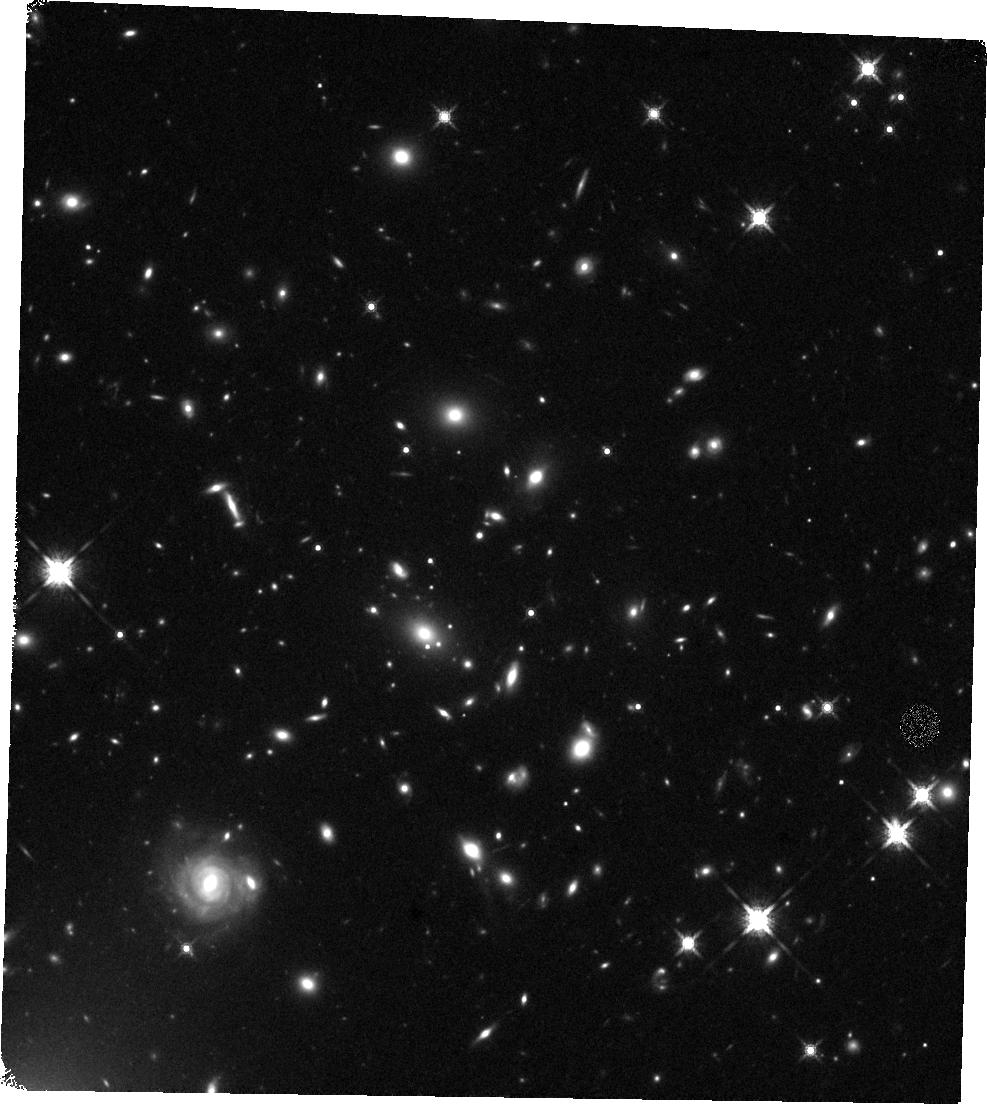
Target: DECALSJ0542-2125-3. Instrument: WFC3/IR. Filter: F160W. Exposure: 21 min. Observation ID: hst_17243_05_wfc3_ir_f160w_if2705

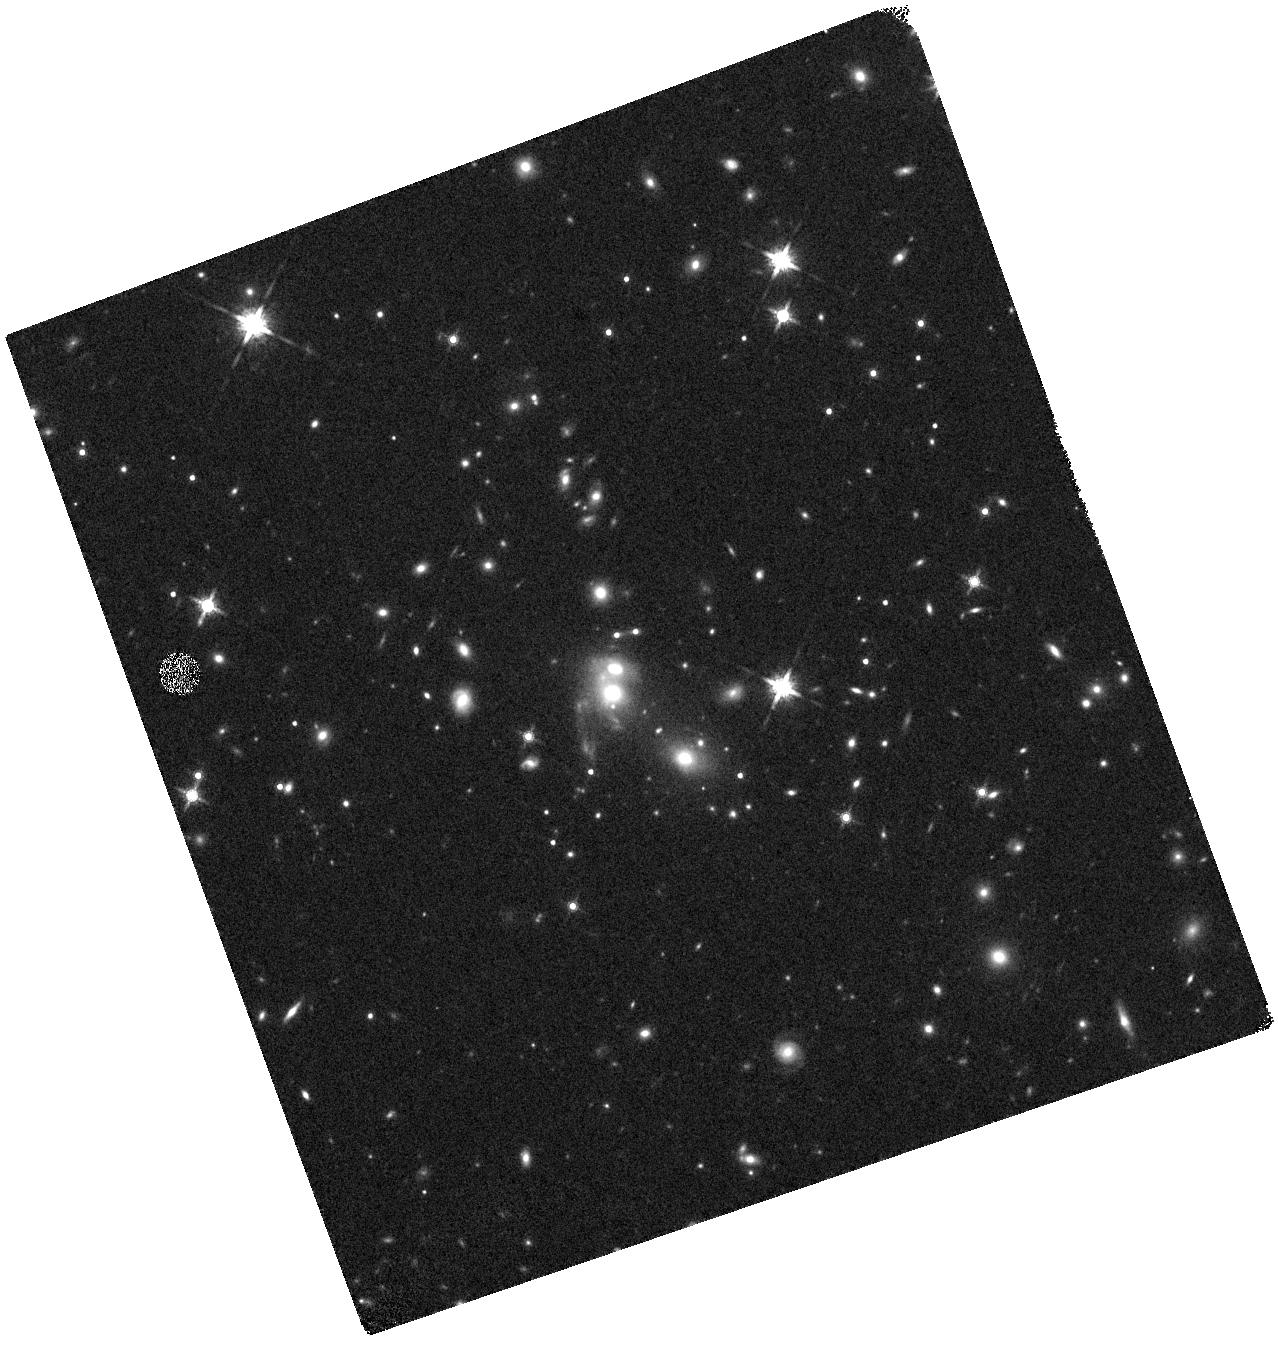
Target: DECALSJ0542-2125-2. Instrument: WFC3/IR. Filter: F160W. Exposure: 10 min. Observation ID: hst_17243_06_wfc3_ir_f160w_if2706

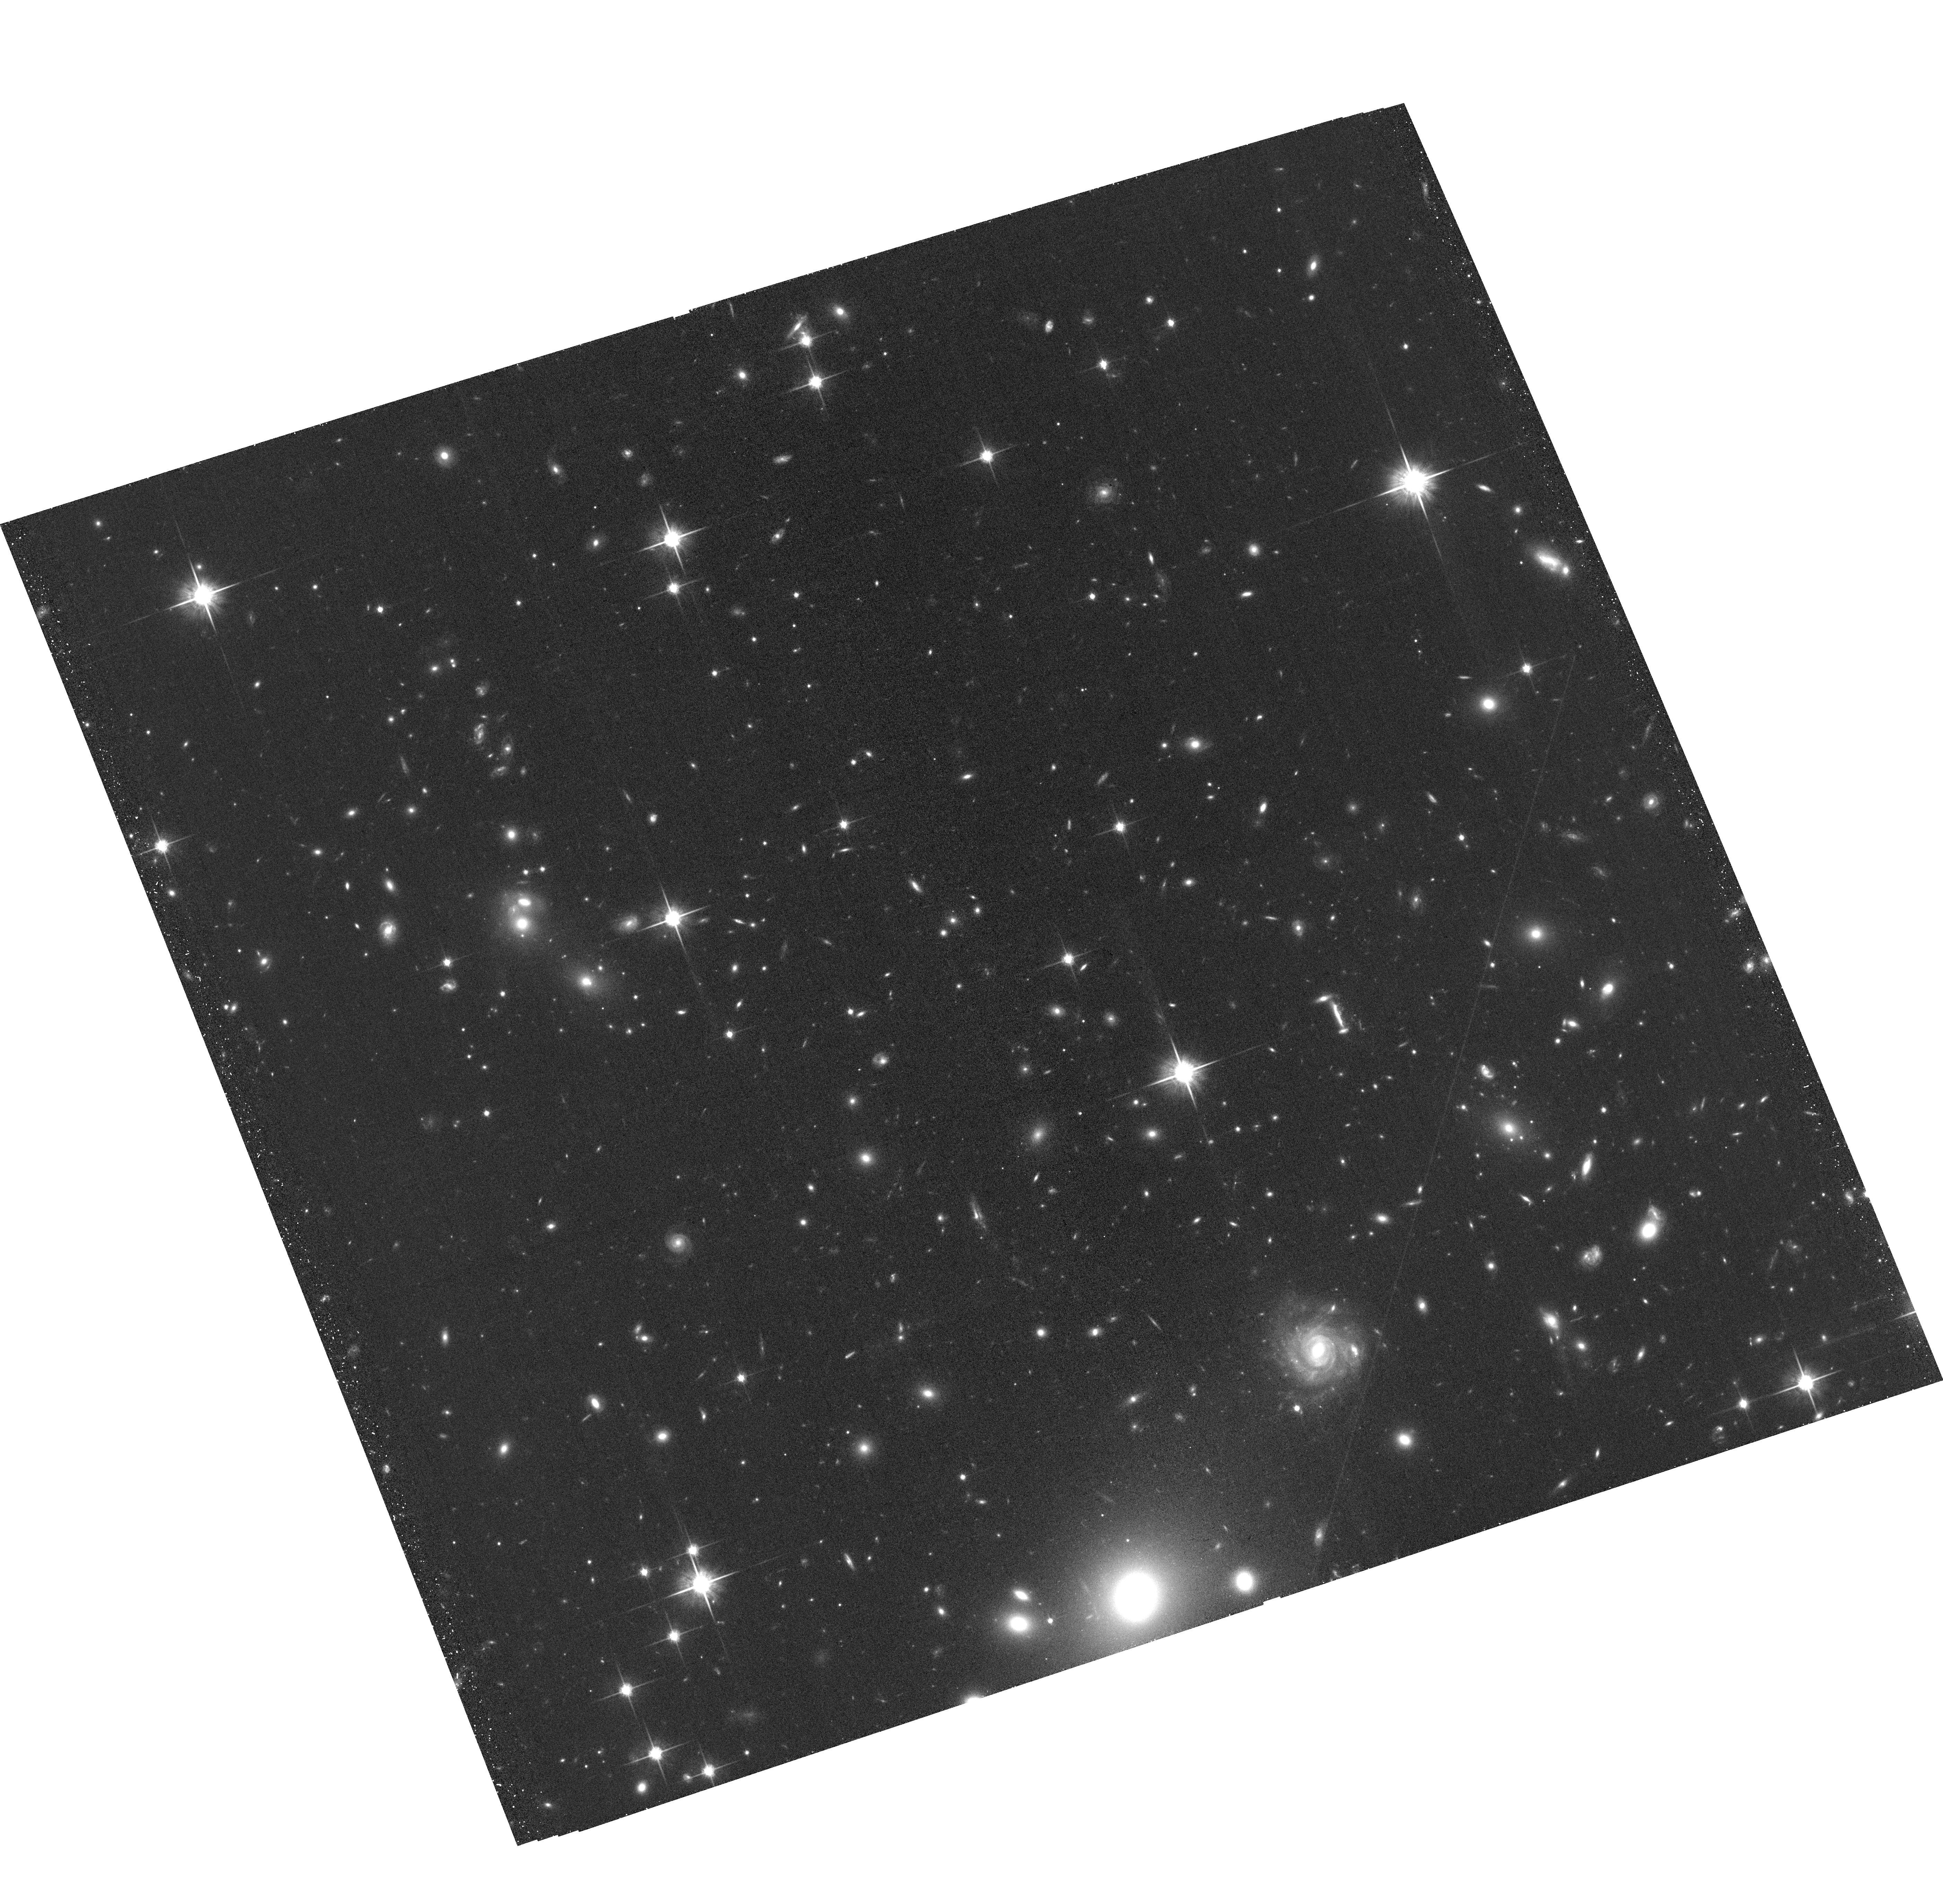
Target: DECALSJ0542-2125-1. Instrument: ACS/WFC. Filter: F814W. Exposure: 34 min. Observation ID: hst_17243_02_acs_wfc_f814w_jf2702

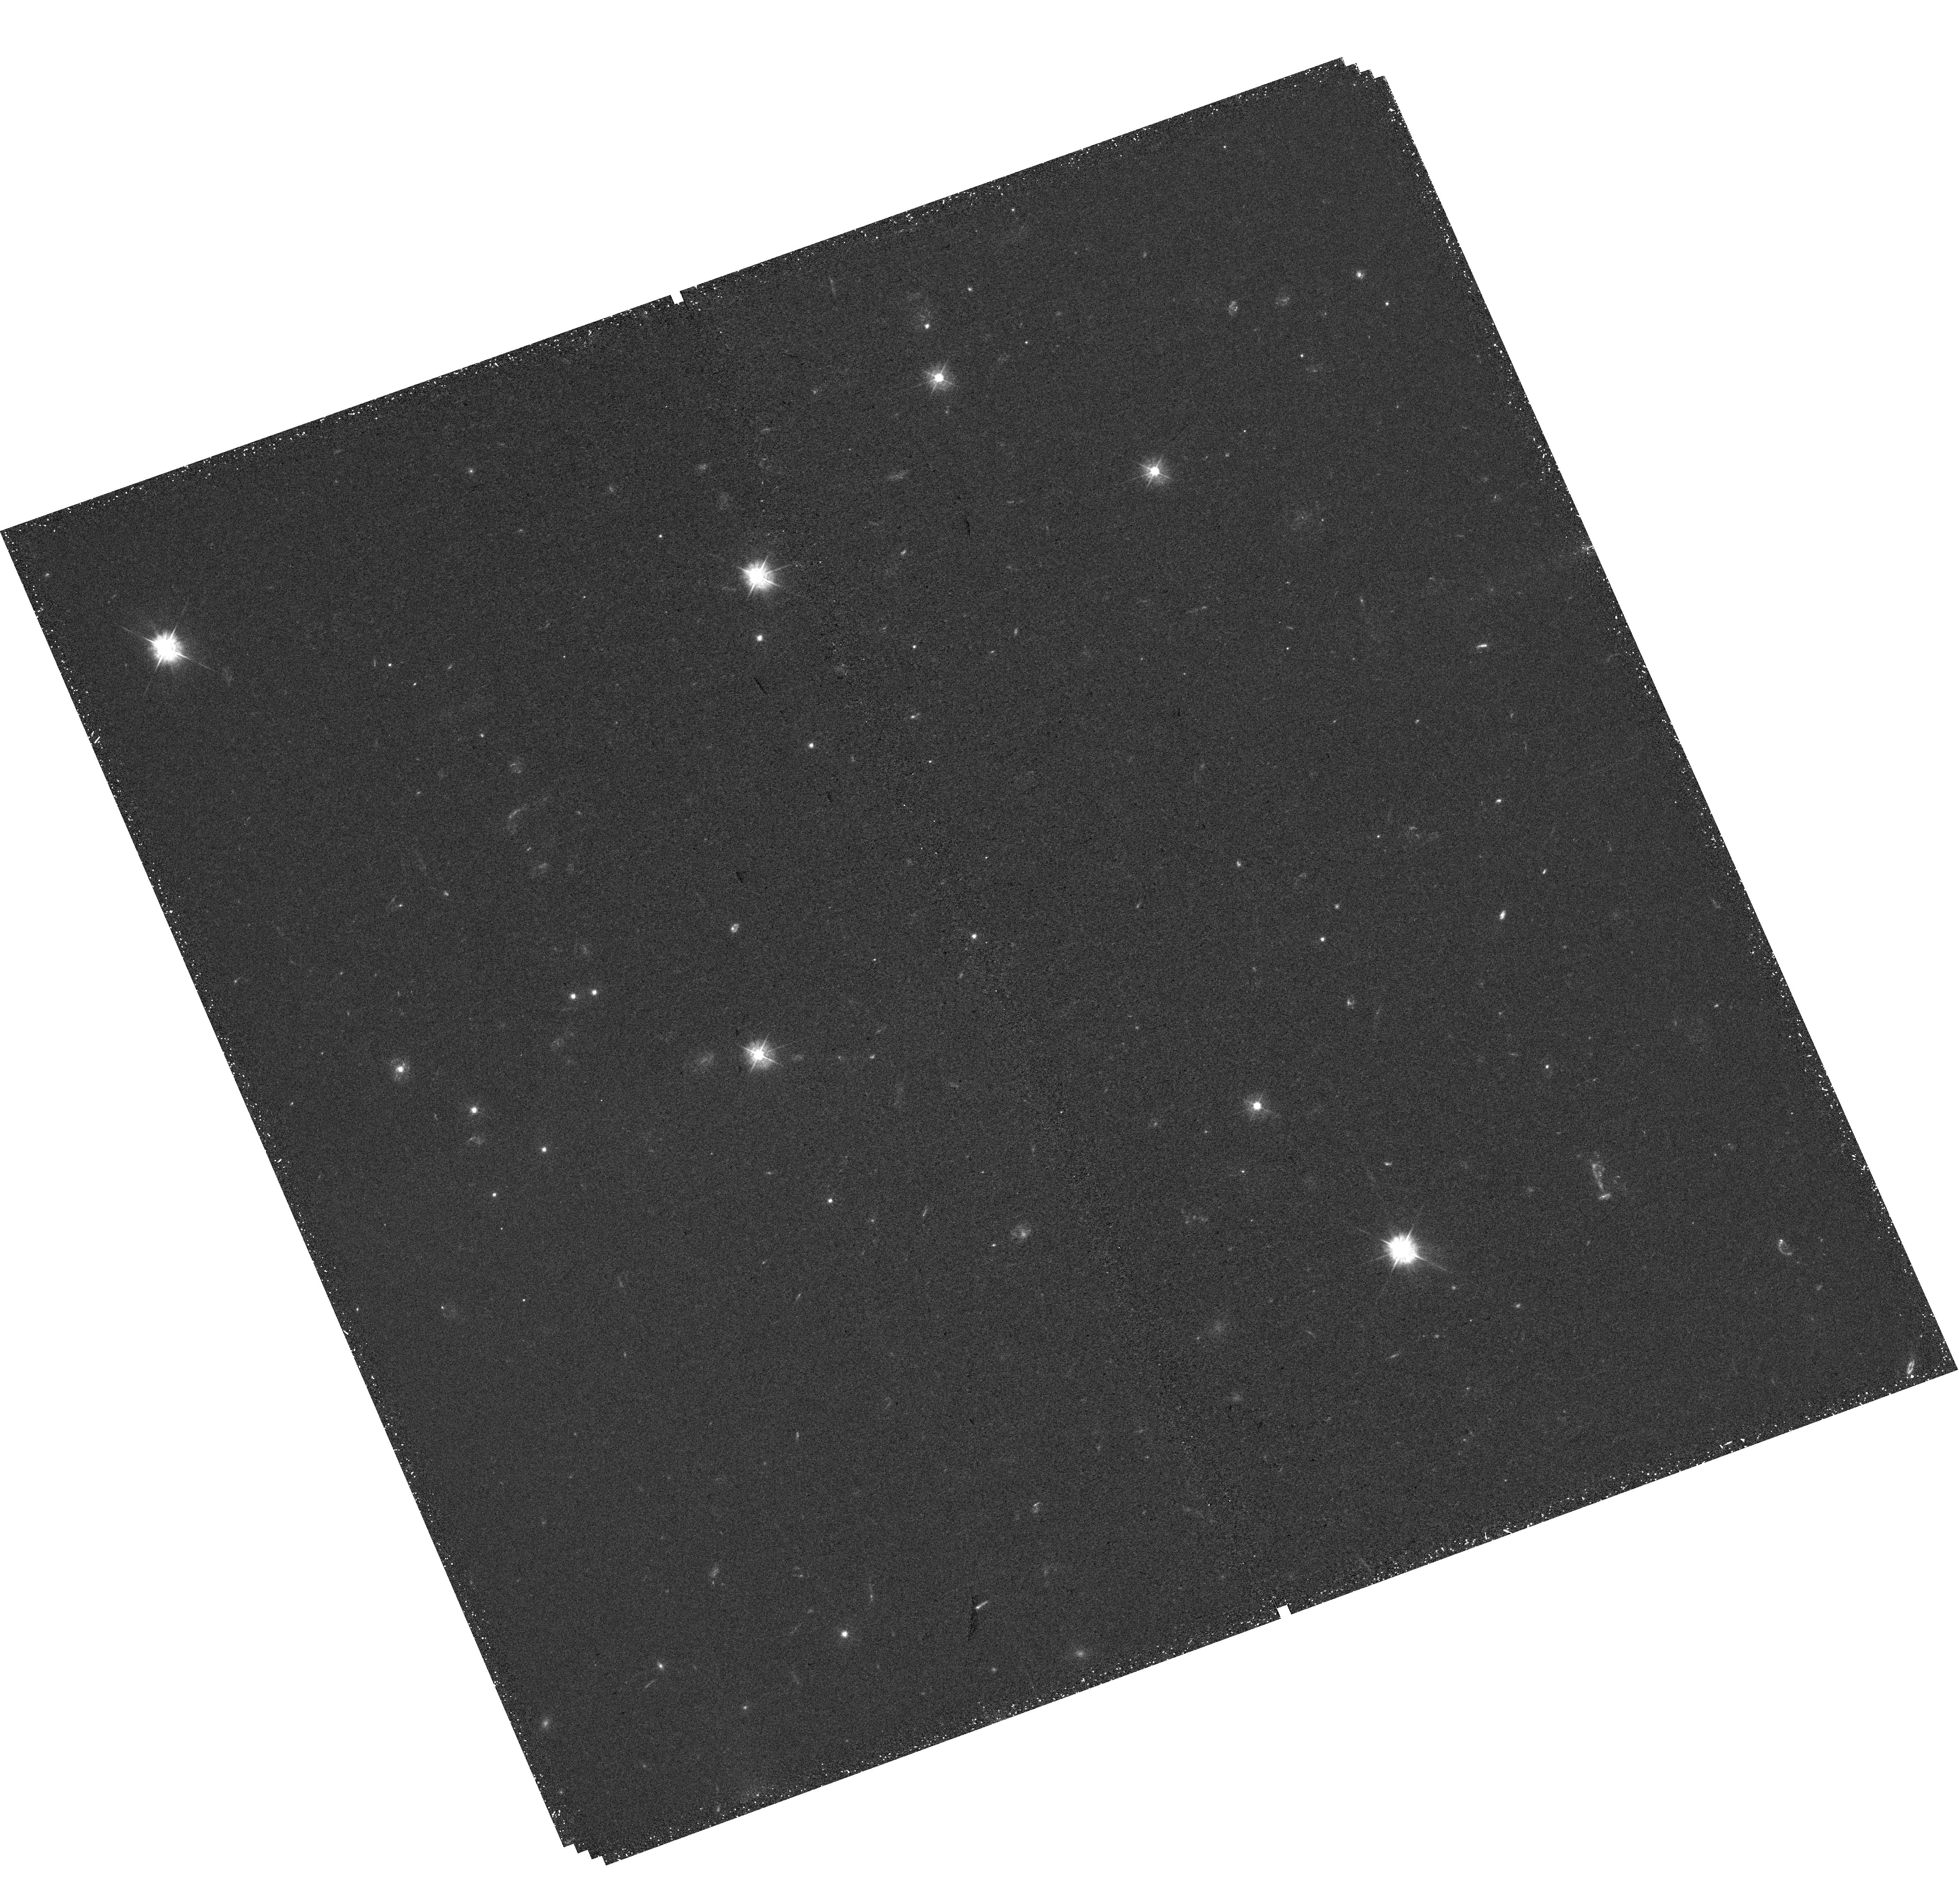
Target: DECALSJ0542-2125-2. Instrument: WFC3/UVIS. Filter: F390W. Exposure: 55 min. Observation ID: hst_17243_06_wfc3_uvis_f390w_if2706

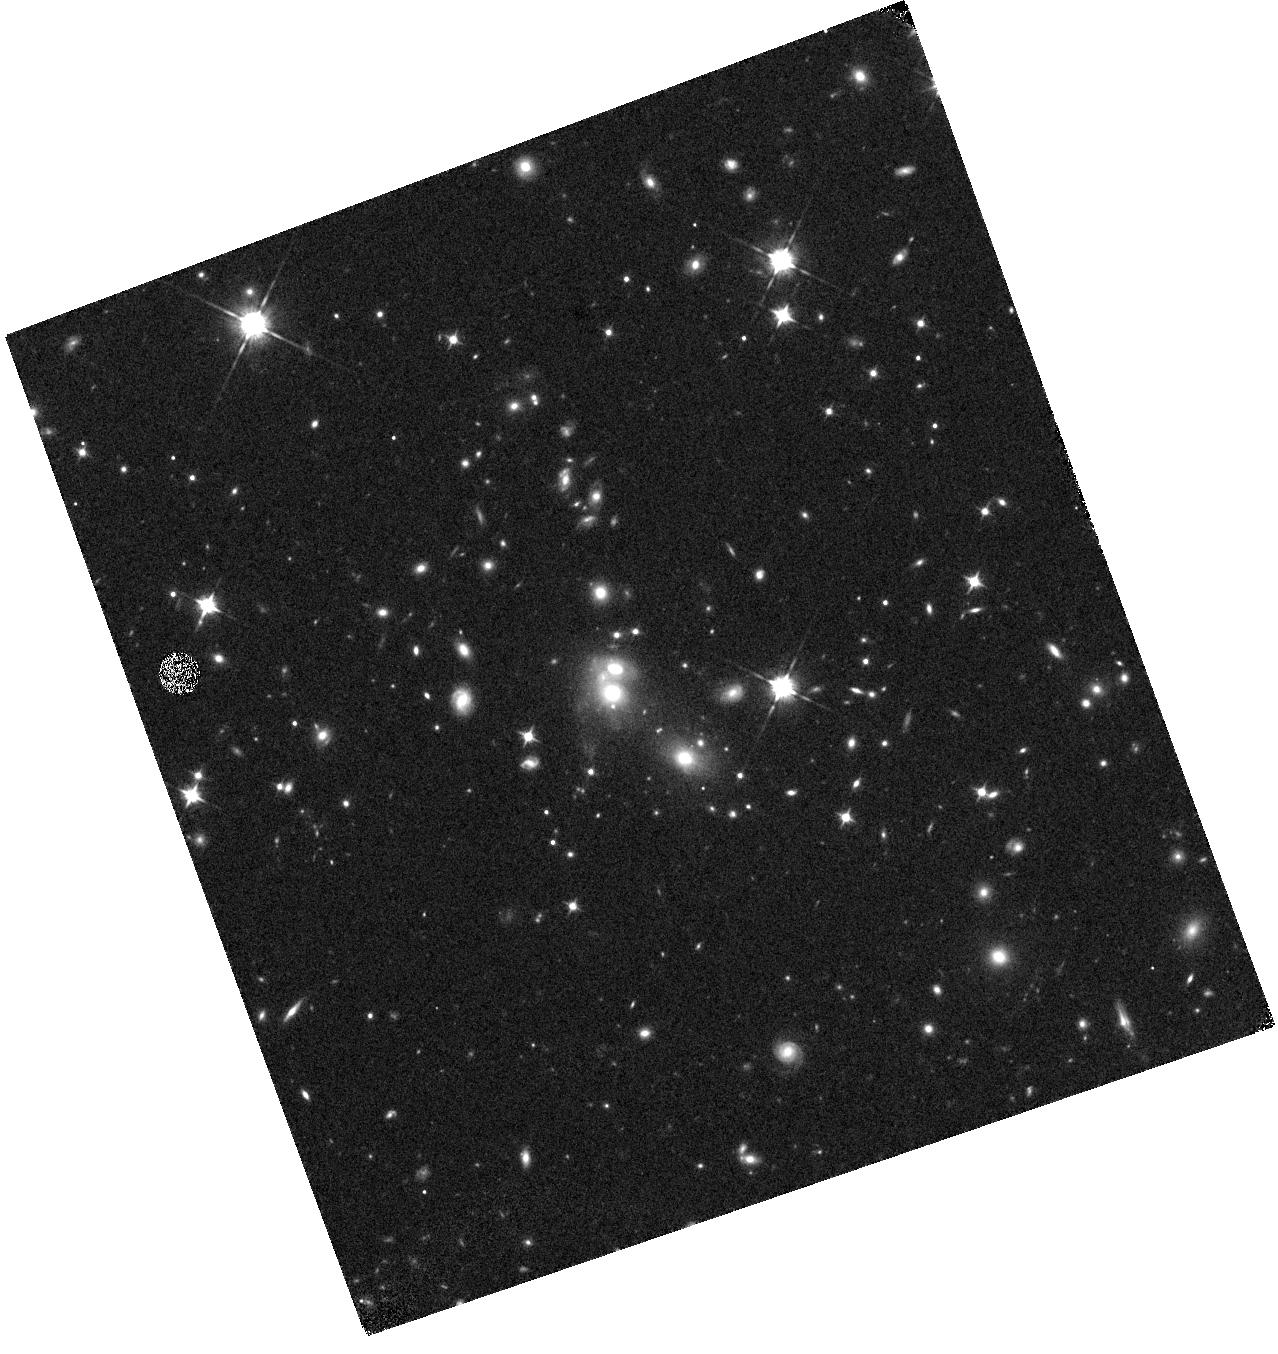
Target: DECALSJ0542-2125-2. Instrument: WFC3/IR. Filter: F105W. Exposure: 12 min. Observation ID: hst_17243_06_wfc3_ir_f105w_if2706

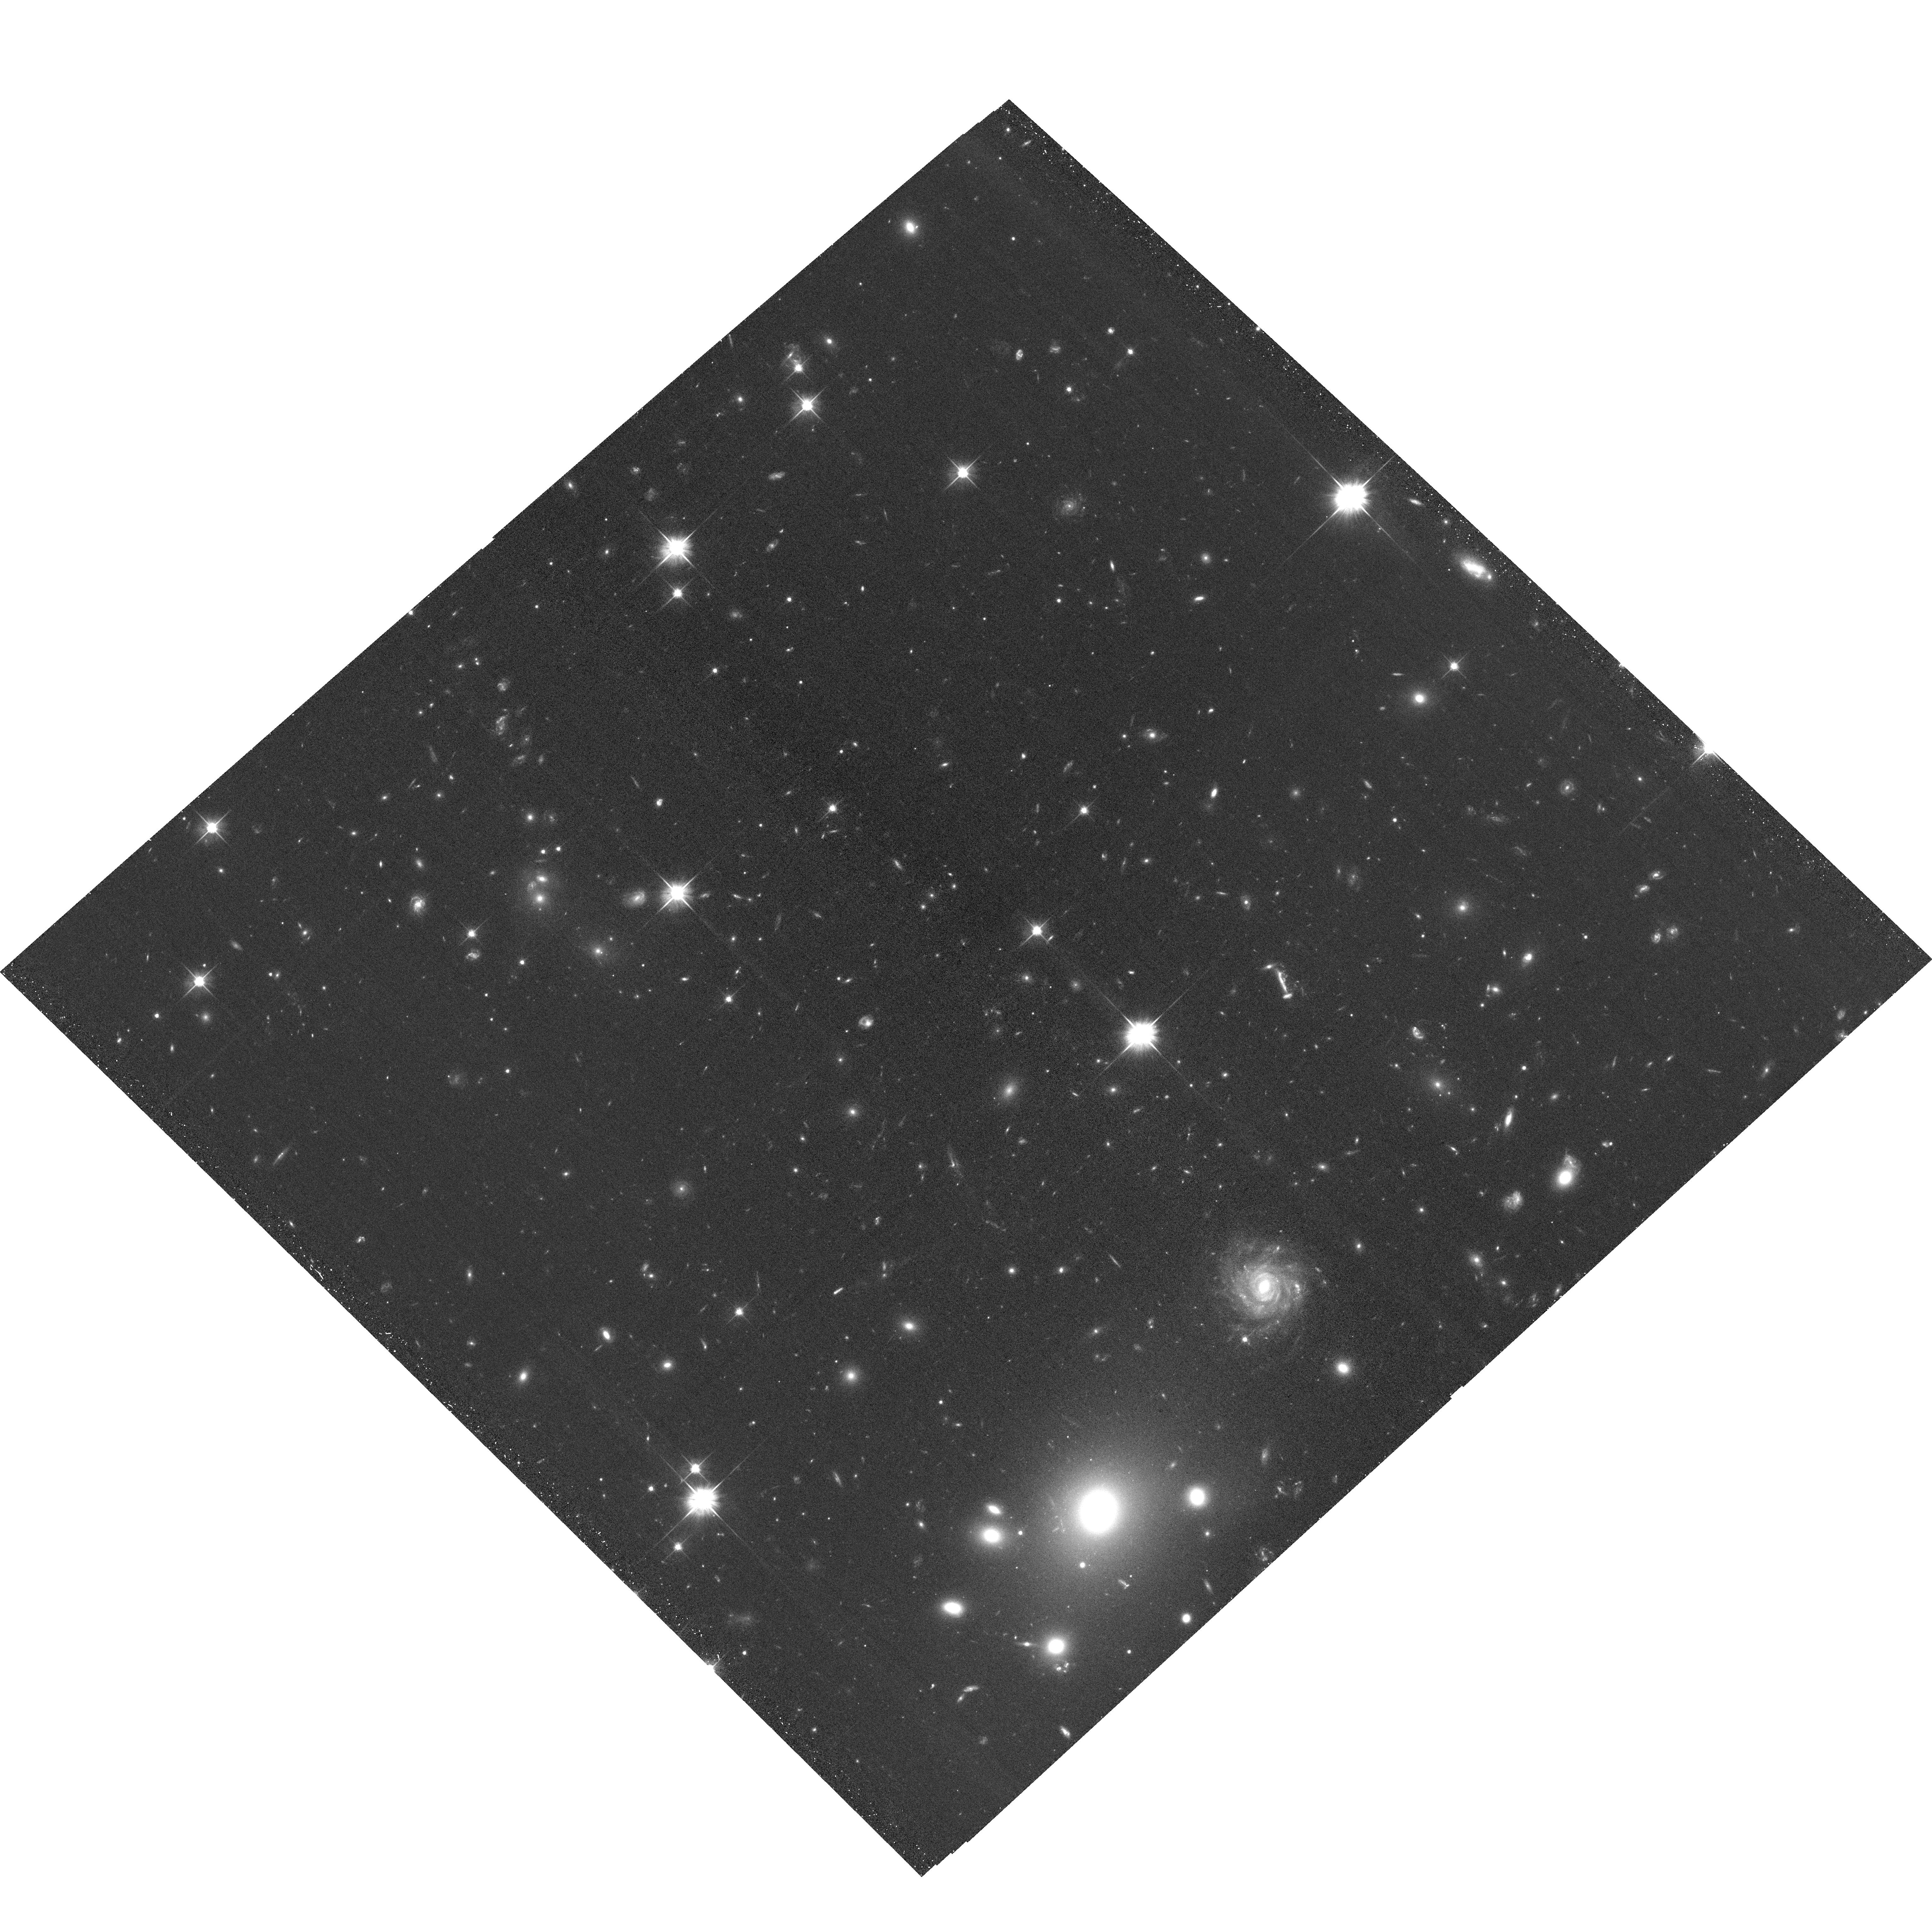
Target: DECALSJ0542-2125-1. Instrument: ACS/WFC. Filter: F606W. Exposure: 33 min. Observation ID: hst_17243_51_acs_wfc_f606w_jf2751

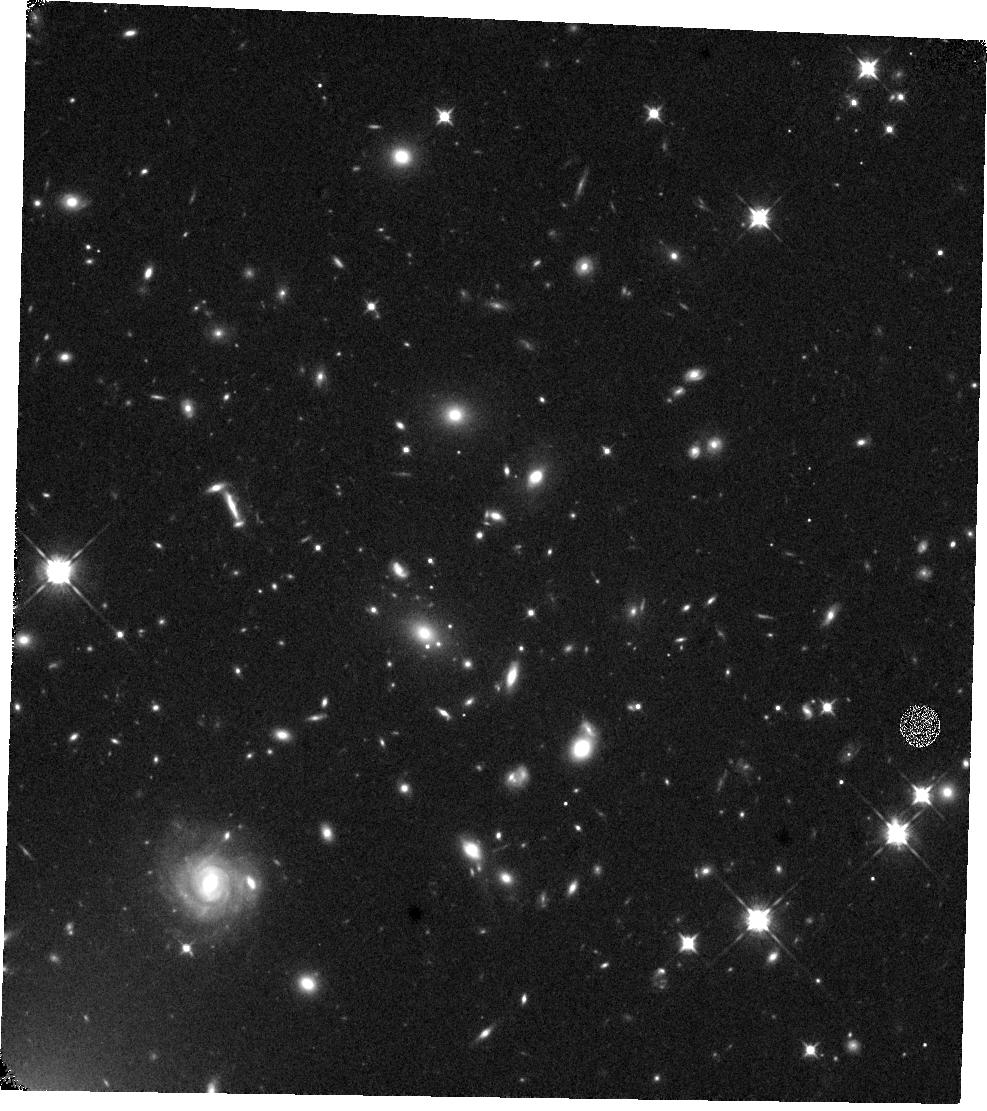
Target: DECALSJ0542-2125-3. Instrument: WFC3/IR. Filter: F105W. Exposure: 17 min. Observation ID: hst_17243_05_wfc3_ir_f105w_if2705

DECALS J0542-2125: The Dynamical State of an Extraordinary Cluster Merger at z = 0.61 (PI: Napier, Kate)

Merging galaxy clusters are rare laboratories to test the nature of dark matter and hierarchical assembly. We propose Chandra observation of DECALS J0542-2125, a candidate cluster merger at z=0.61. Two galaxy clusters of comparable mass are separated by < 500 km/s and 1 Mpc in projection. Additionally, one cluster gravitationally lenses a z=1.84 quasar, the largest-separation lensed quasar known. The proposed Chandra data will provide the necessary resolution to determine the morphology of the X-ray emitting gas and definitely determine the system's dynamical state. Joint Hubble Space Telescope observations will provide the necessary constraints for a robust lens model. Taken together, this program will map the distribution of dark matter, X-ray gas, and stars in DECALS J0542-2125.